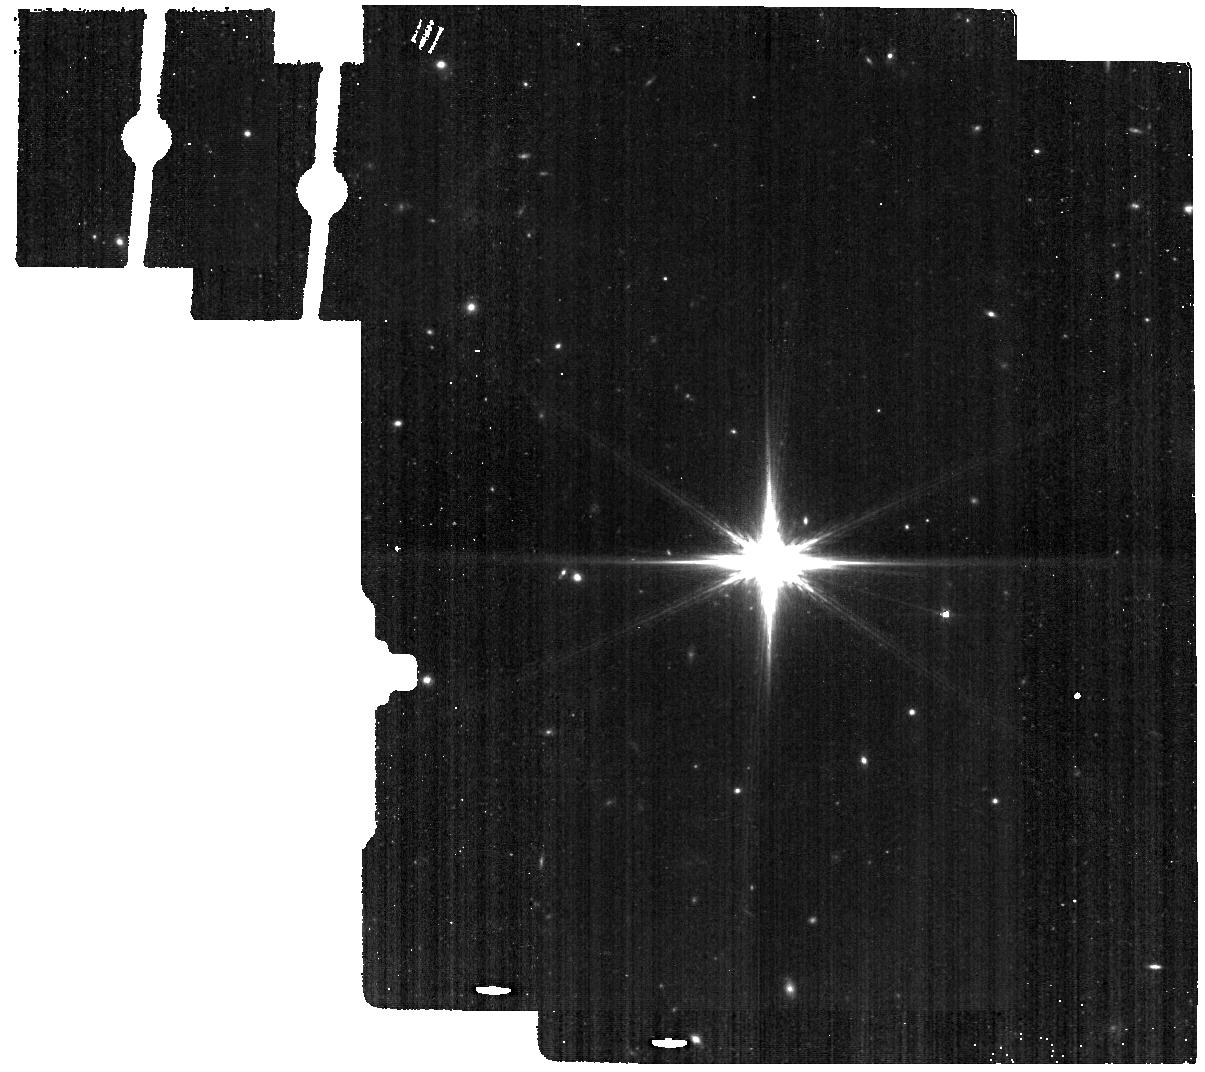
Target: PKS1413+135_BKG. Instrument: MIRI. Filter: F560W. Exposure: 6 min. Observation ID: jw07760-o008_t002_miri_f560w

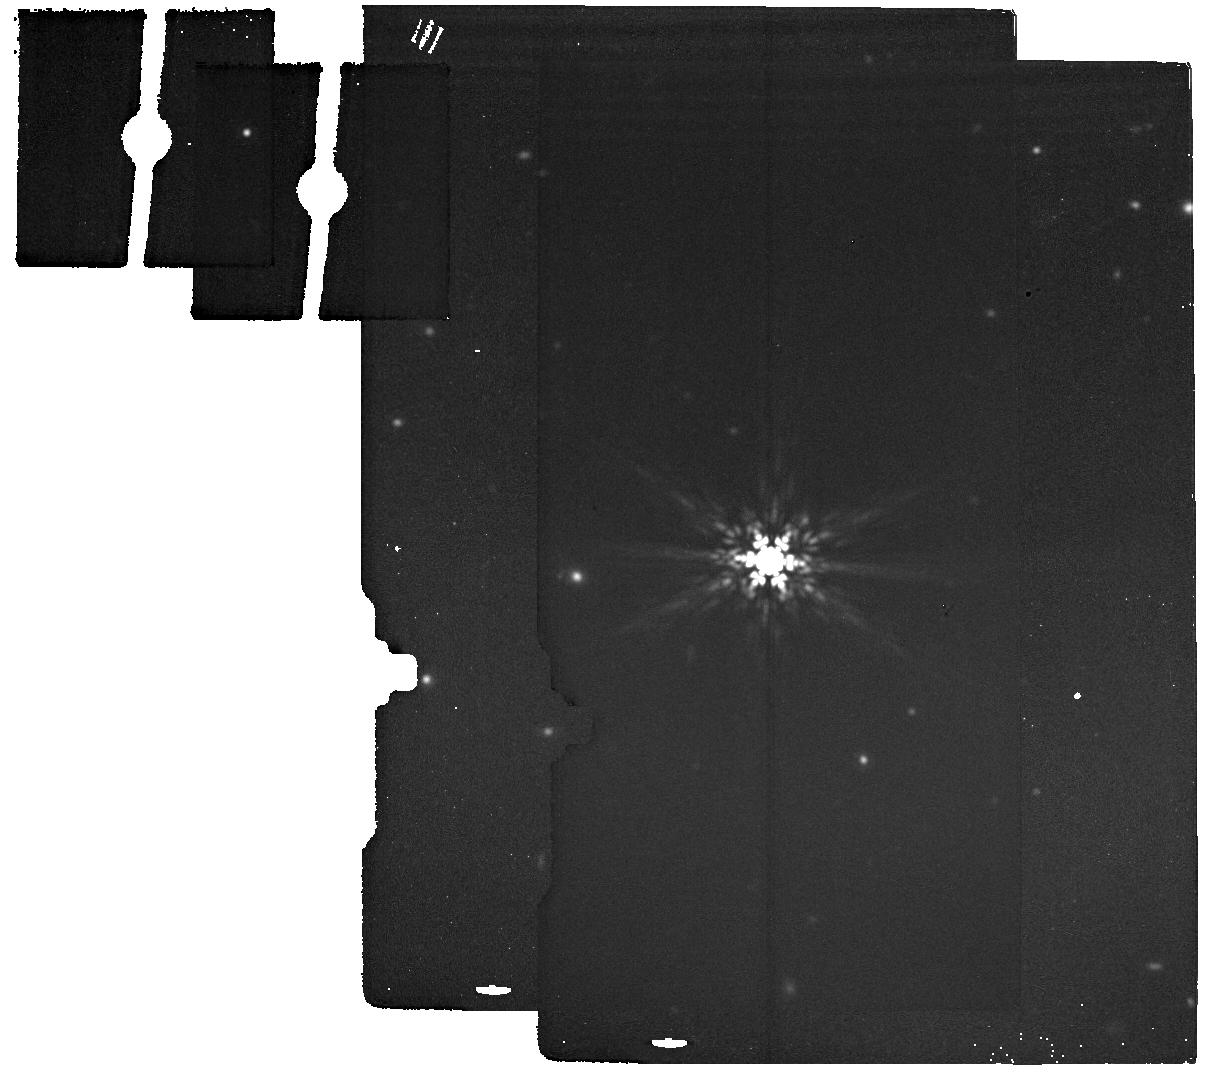
Target: PKS1413+135_BKG. Instrument: MIRI. Filter: F1800W. Exposure: 6 min. Observation ID: jw07760-o008_t002_miri_f1800w

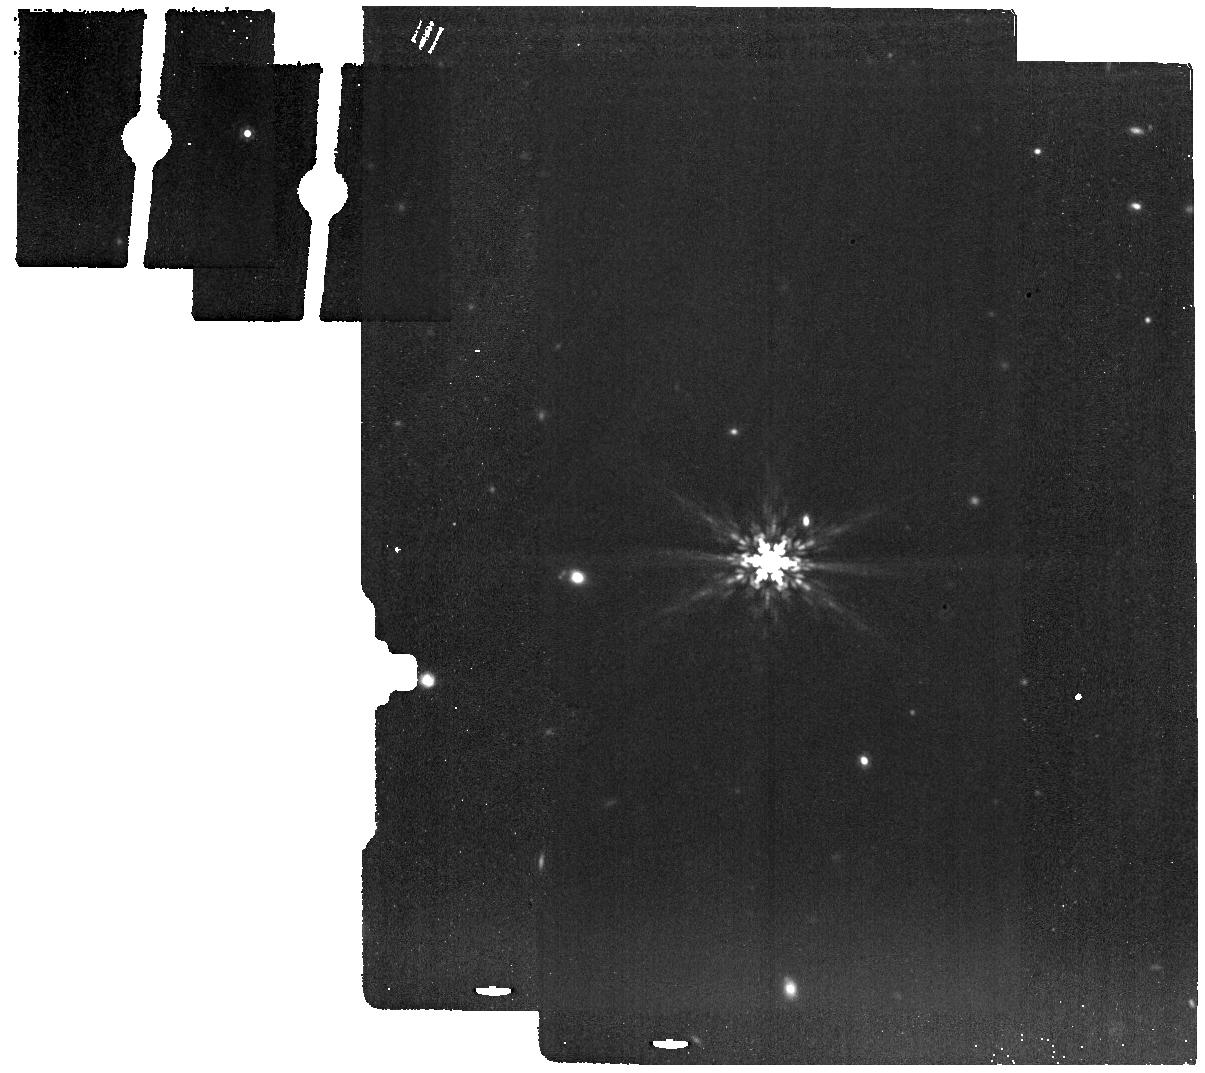
Target: PKS1413+135_BKG. Instrument: MIRI. Filter: F1280W. Exposure: 6 min. Observation ID: jw07760-o008_t002_miri_f1280w

Testing the gravitational lens origin of SAV events -- MIRI/MFS IFU observations of PKS 1413+135 (PI: Perlman, Eric S.)

Time-domain surveys are an exciting new frontier, having discovered tidal disruption events, gamma-ray bursts and fast radio transients. Symmetric achromatic variability (SAV) events are a new class of new class of variability events, identified in 7 AGN out of 1830 monitored regularly by the Owens Valley Radio Observatory. SAV events have lightcurves that are time-symmetric and achromatic. They have been modeled by gravitational milli-lensing, which can occur when relativistically moving jet components in a background AGN, move through caustics created by 10^3-10^6 solar mass features in a foreground galaxy. Confirmation of the lensing nature of SAV could give us a powerful new tool, allowing future multiwaveband observations to reveal <0.01pc scale structure in distant galaxies. We propose to test this idea with MIRI/MRS IFU observations of PKS 1413+135, which has had four SAV events between 1992-2015. PKS 1413+135 is one of the most puzzling blazars known, due to uncertainties about its host galaxy, redshift and nature. The apparent host galaxy, a z=0.247 edge-on spiral, shows no evidence of activity in its optical spectrum. This is incongruent with the blazar projected on the sky 13 +/- 4 mas (52 +/- 16 pc) from its isophotal centroid in HST/NICMOS observations. The host also has a GMC complex projected within 25 mas of the AGN, with time-variable absorption. Confirming the lens model would require identifying AGN lines at z>0.247. This can only be done in the infrared, as the AGN suffers 30 mag of extinction in the optical. Existing Spitzer data are too low S/N and resolution to do this. We will also re-examine whether the AGN is centered in the z=0.247 spiral.